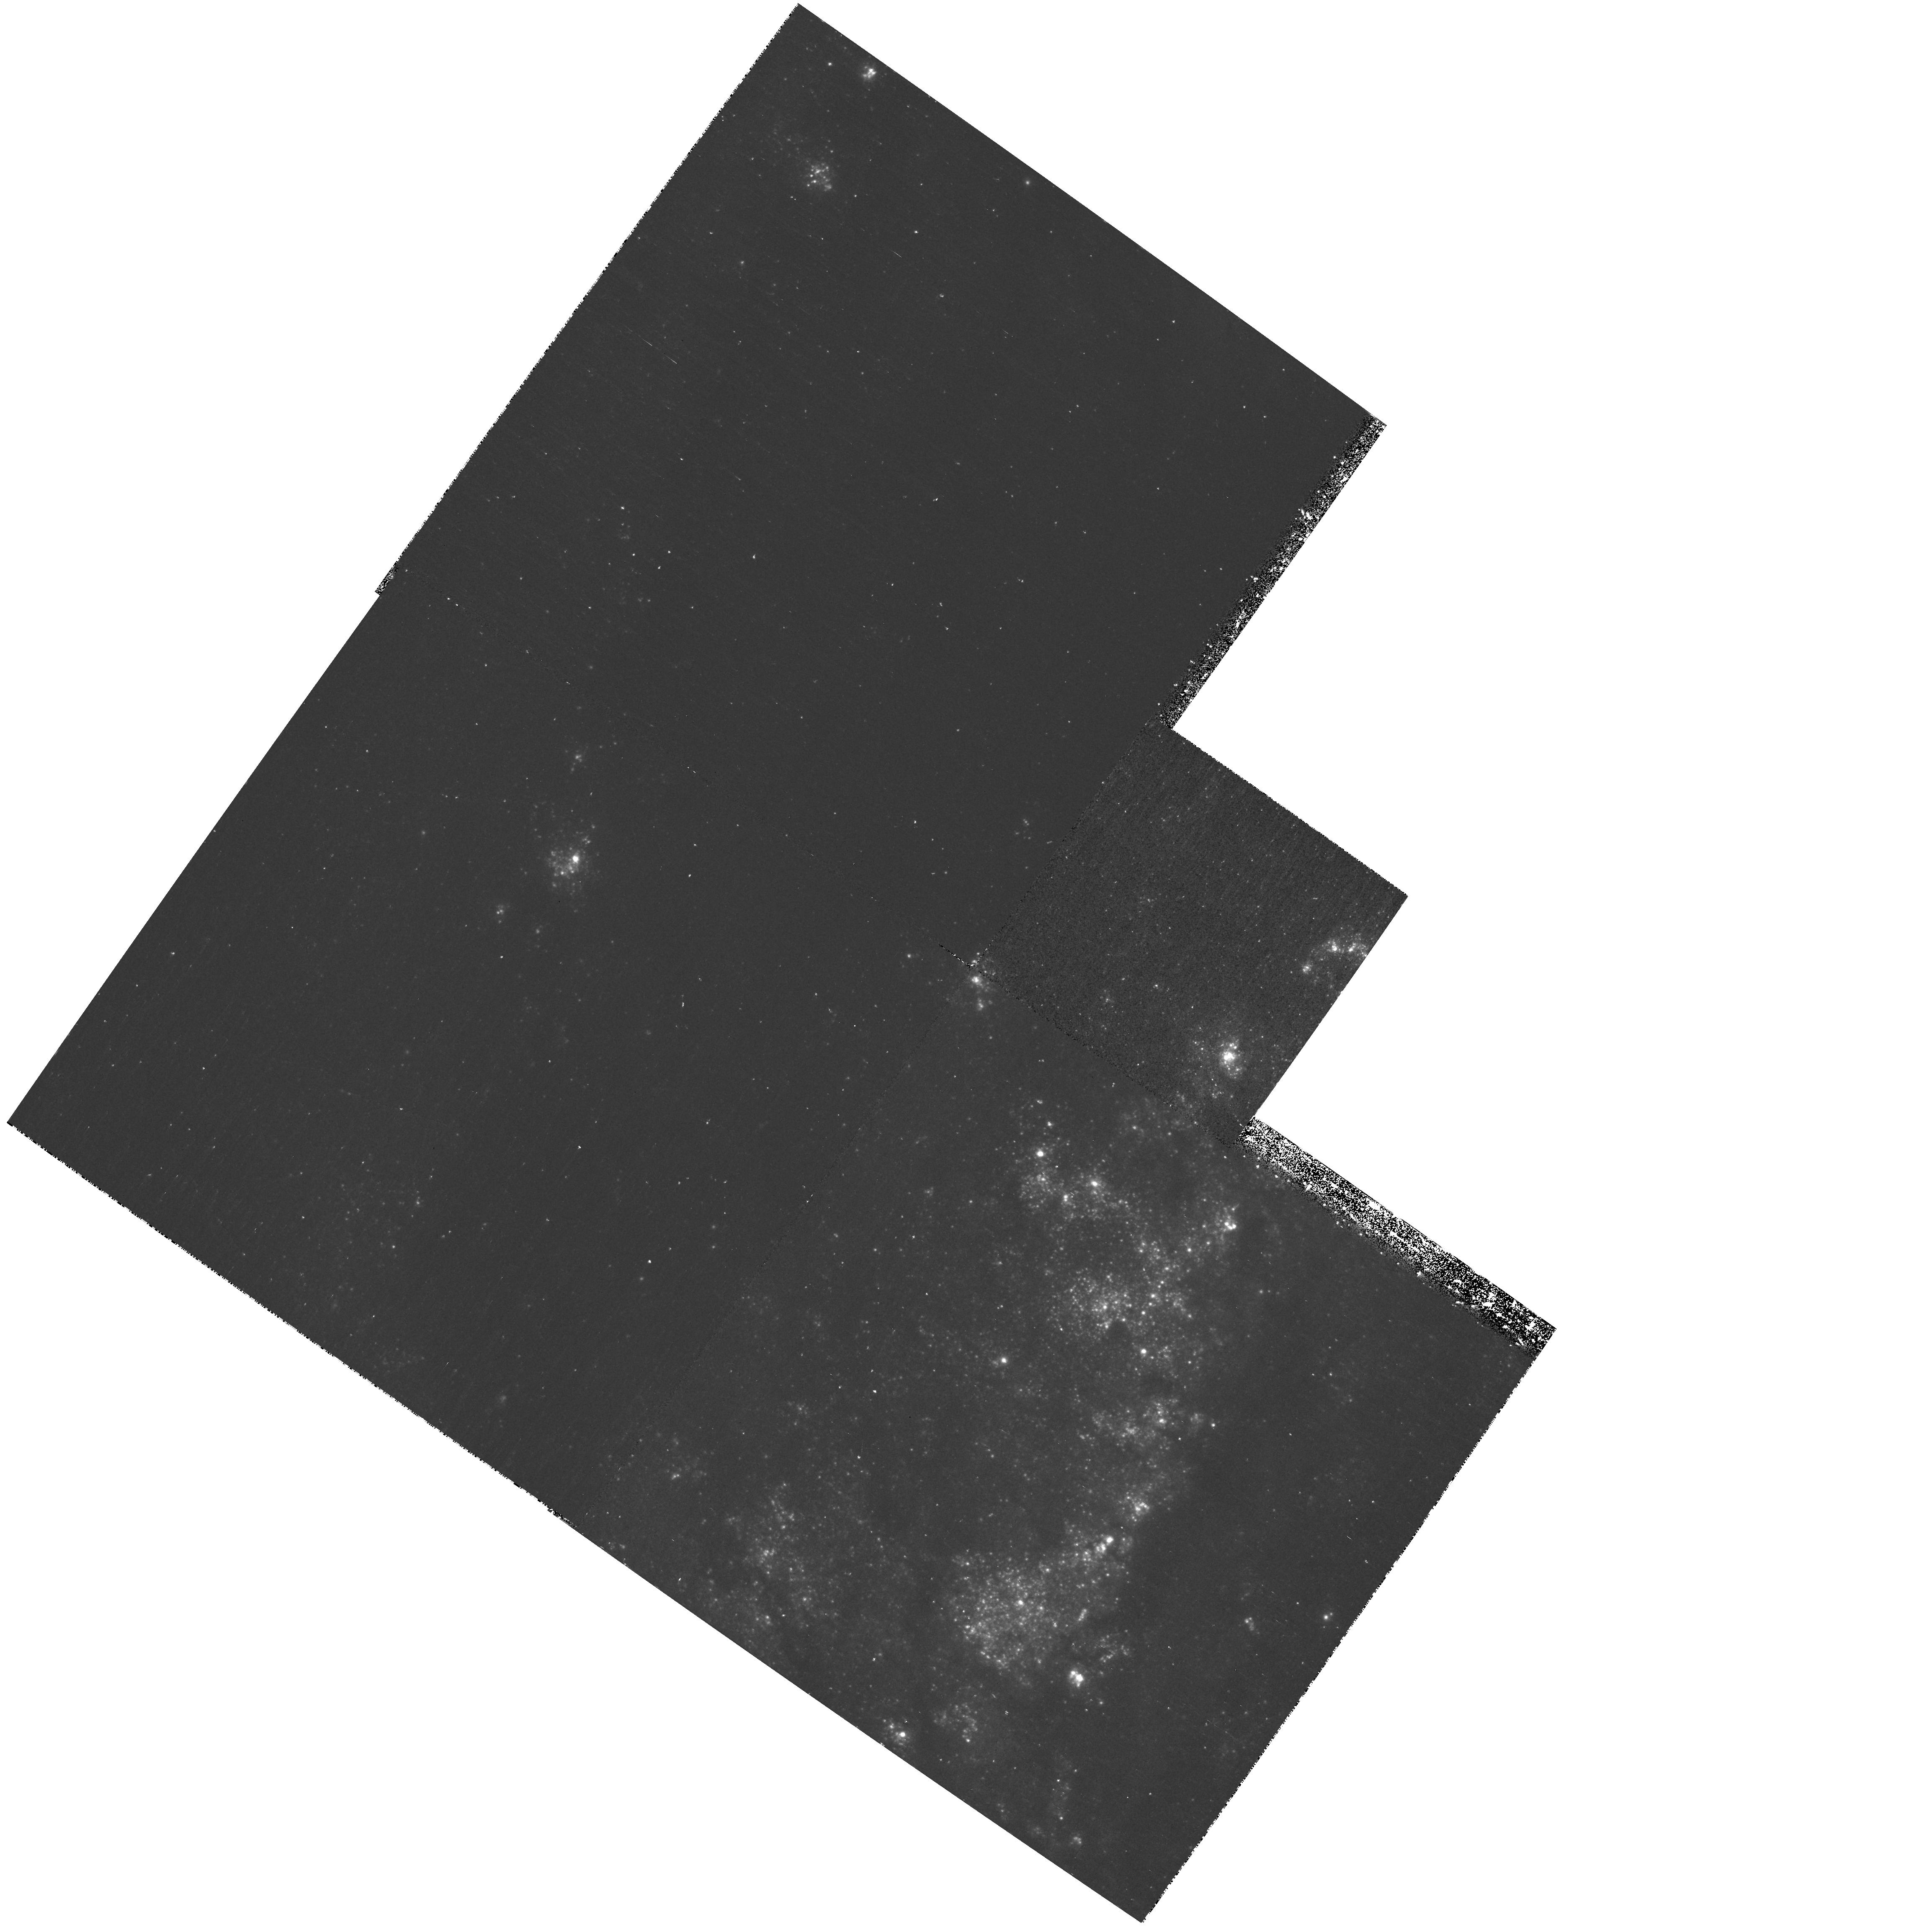
Target: M51-WFPC2-POS2. Instrument: WFPC2/PC. Filter: F336W. Exposure: 43 min. Observation ID: hst_10501_02_wfpc2_pc_f336w_u9ga02

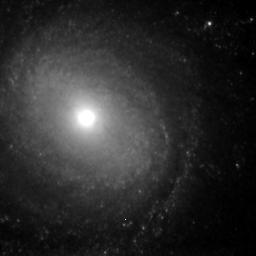
Target: M51-NIC-POS2. Instrument: NICMOS/NIC3. Filter: F160W. Exposure: 2 h. Observation ID: n9ga08010

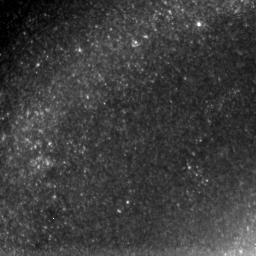
Target: M51-NIC-POS3. Instrument: NICMOS/NIC3. Filter: F160W. Exposure: 2.2 h. Observation ID: n9ga09010

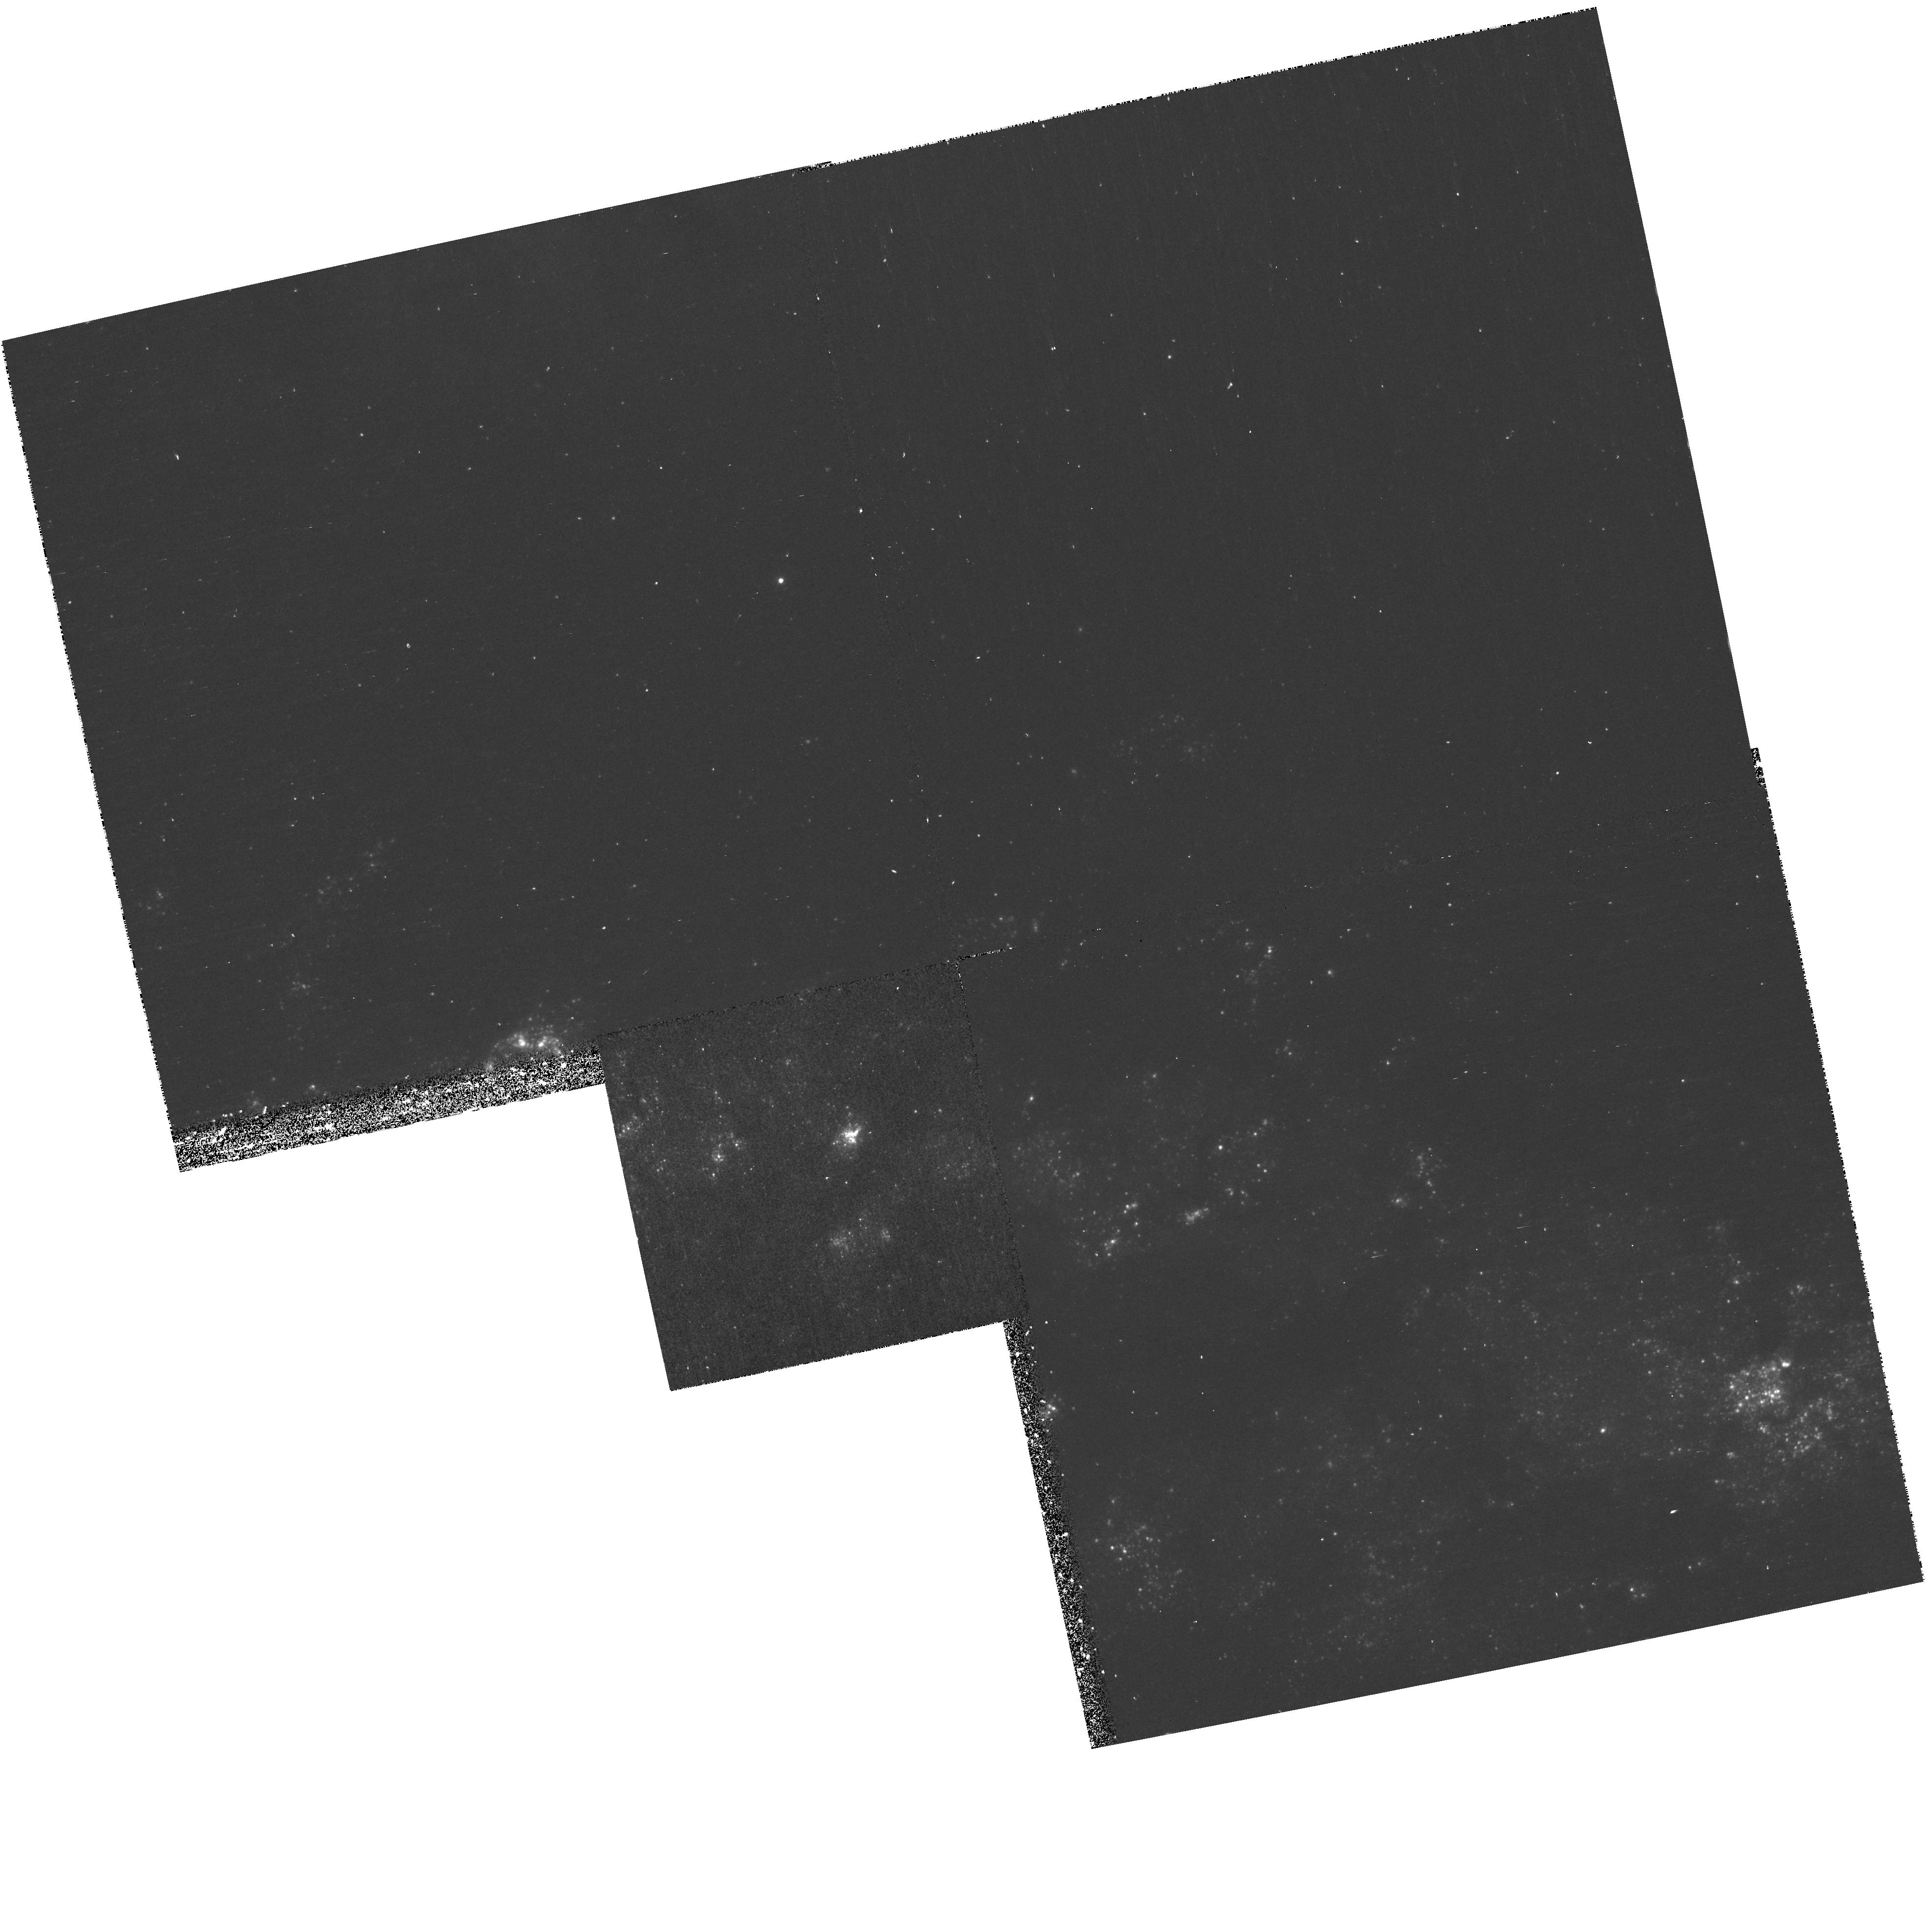
Target: M51-WFPC2-POS3-COPY. Instrument: WFPC2/PC. Filter: F336W. Exposure: 40 min. Observation ID: hst_10501_53_wfpc2_pc_f336w_u9ga53

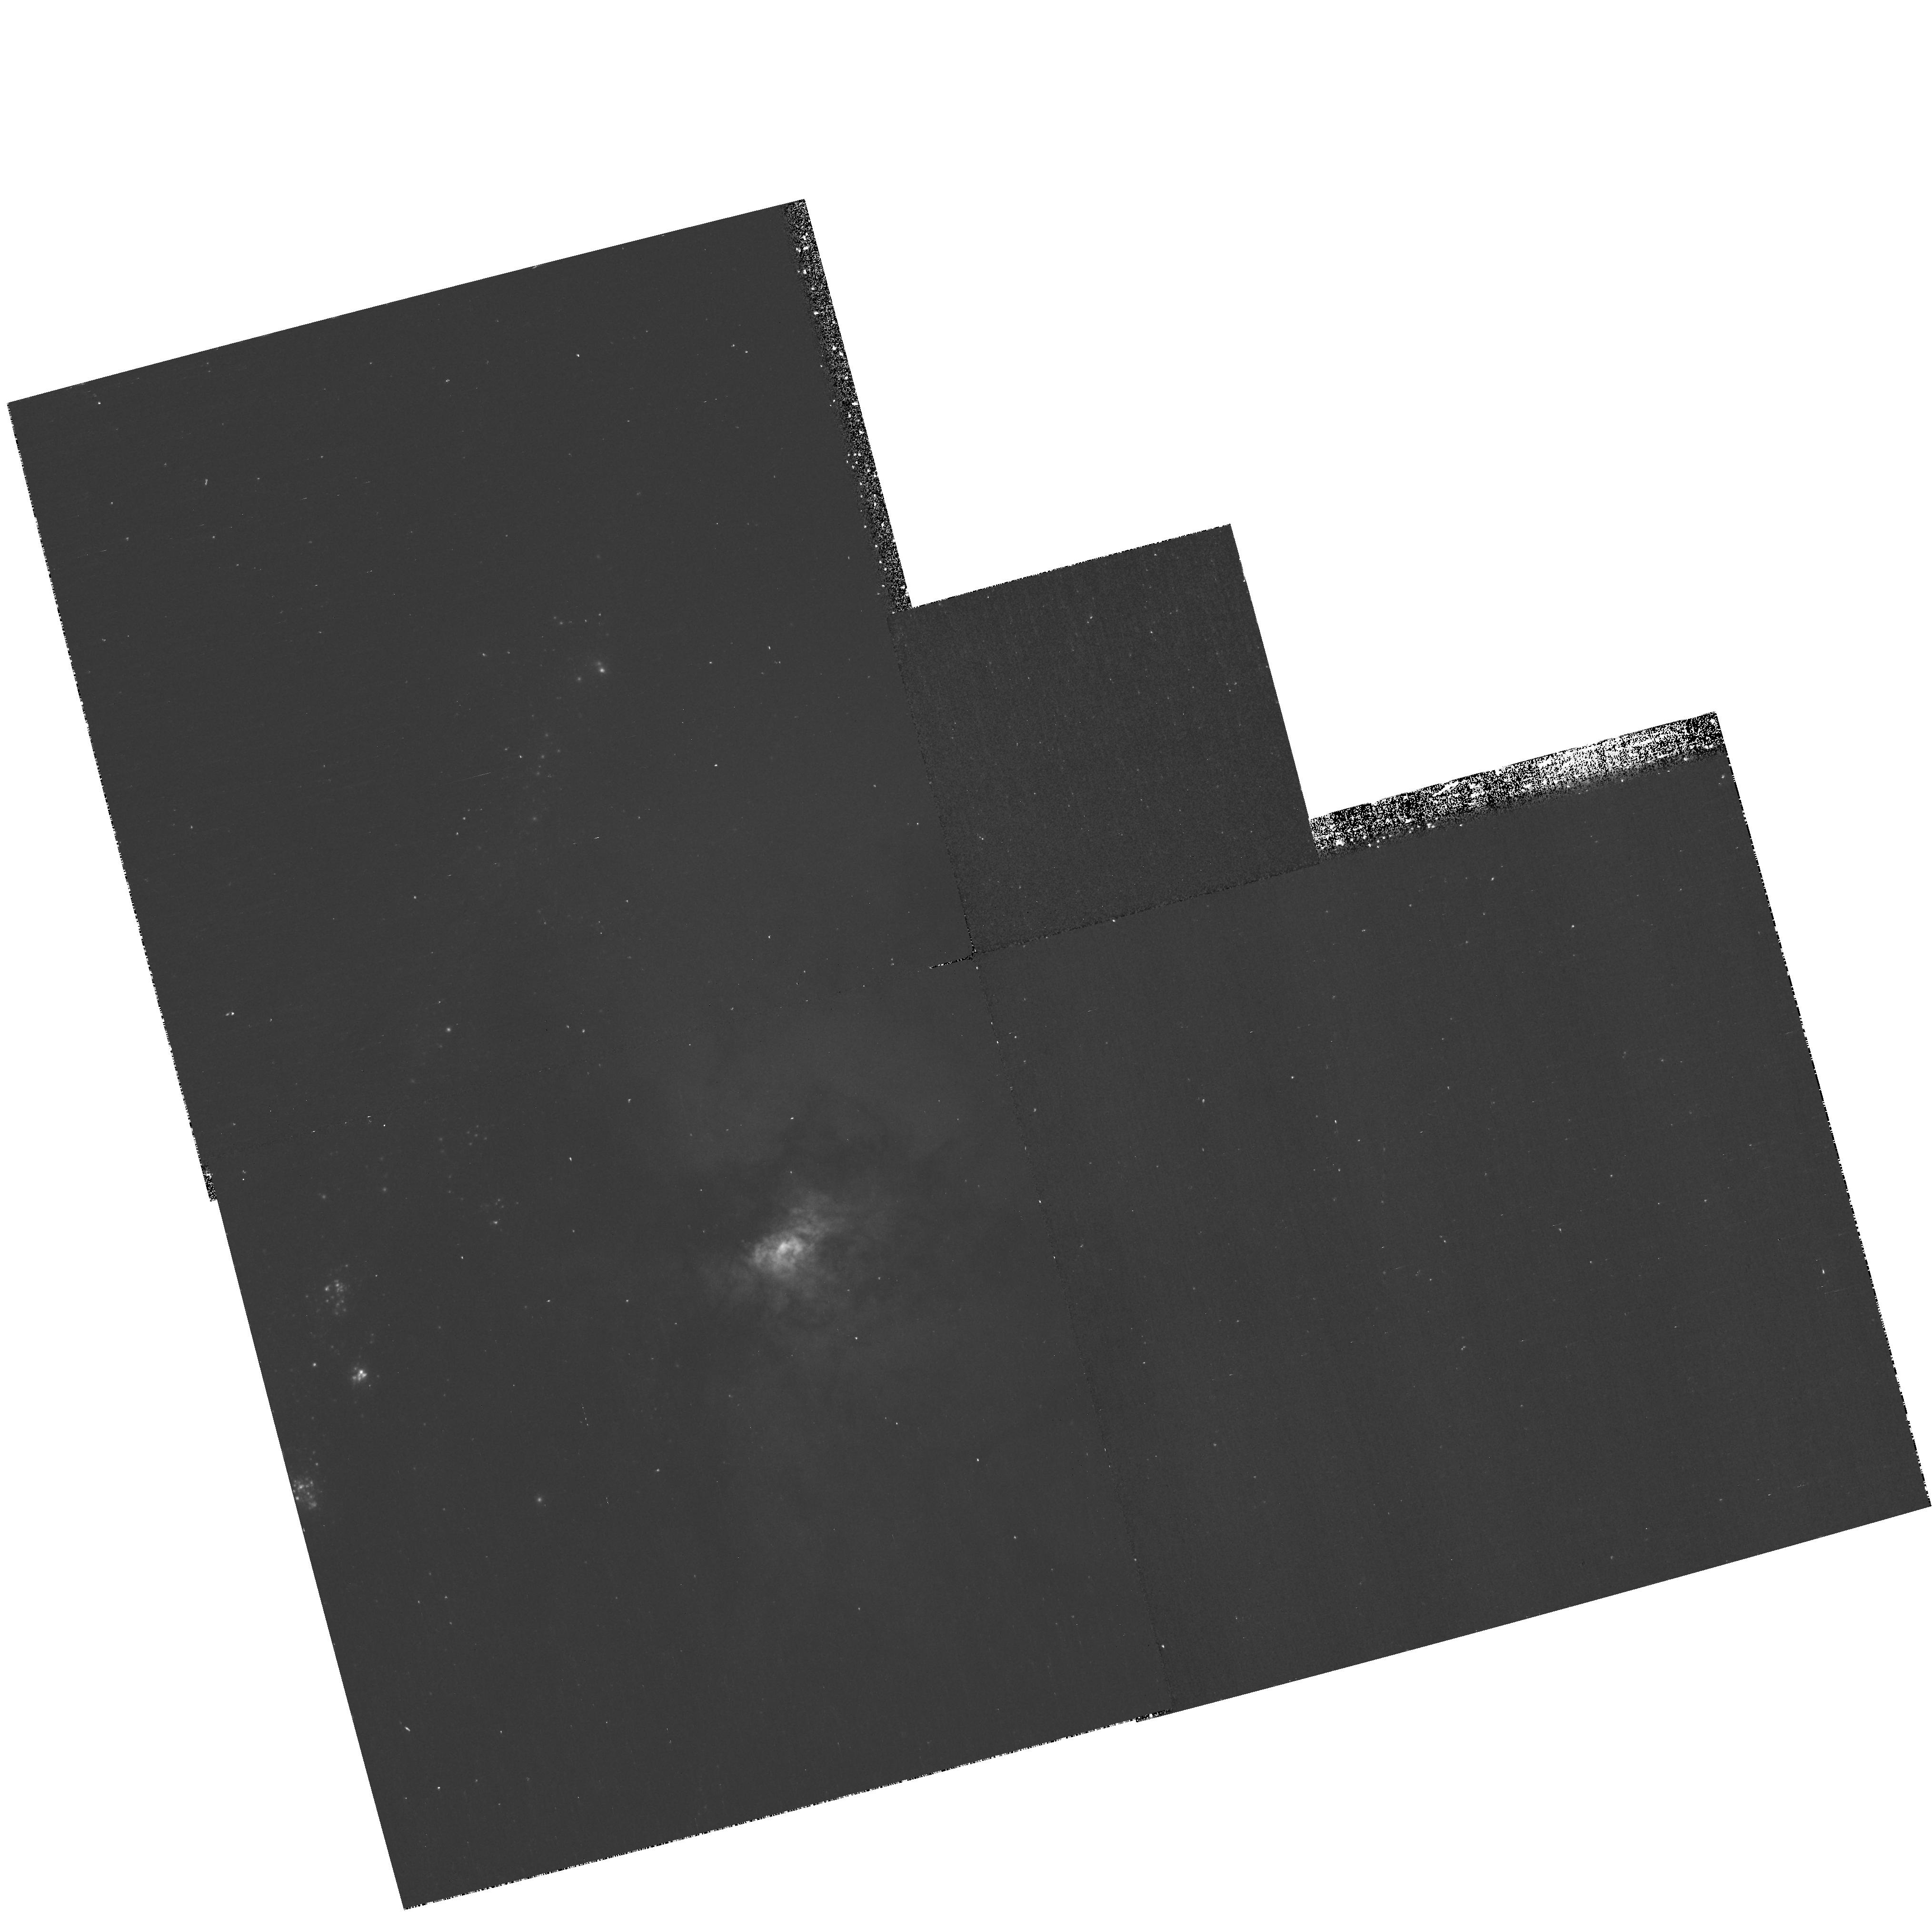
Target: M51-WFPC2-POS1. Instrument: WFPC2/PC. Filter: F336W. Exposure: 43 min. Observation ID: hst_10501_01_wfpc2_pc_f336w_u9ga01

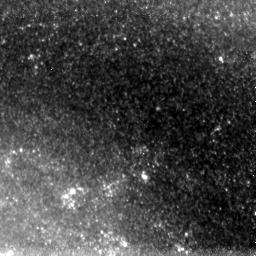
Target: M51-NIC-POS4. Instrument: NICMOS/NIC3. Filter: F160W. Exposure: 1.5 h. Observation ID: n9ga10010

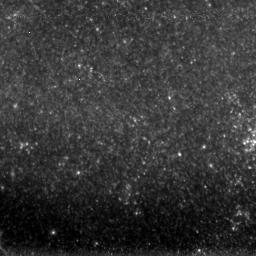
Target: M51-NIC-POS1. Instrument: NICMOS/NIC3. Filter: F160W. Exposure: 2.2 h. Observation ID: n9ga07010

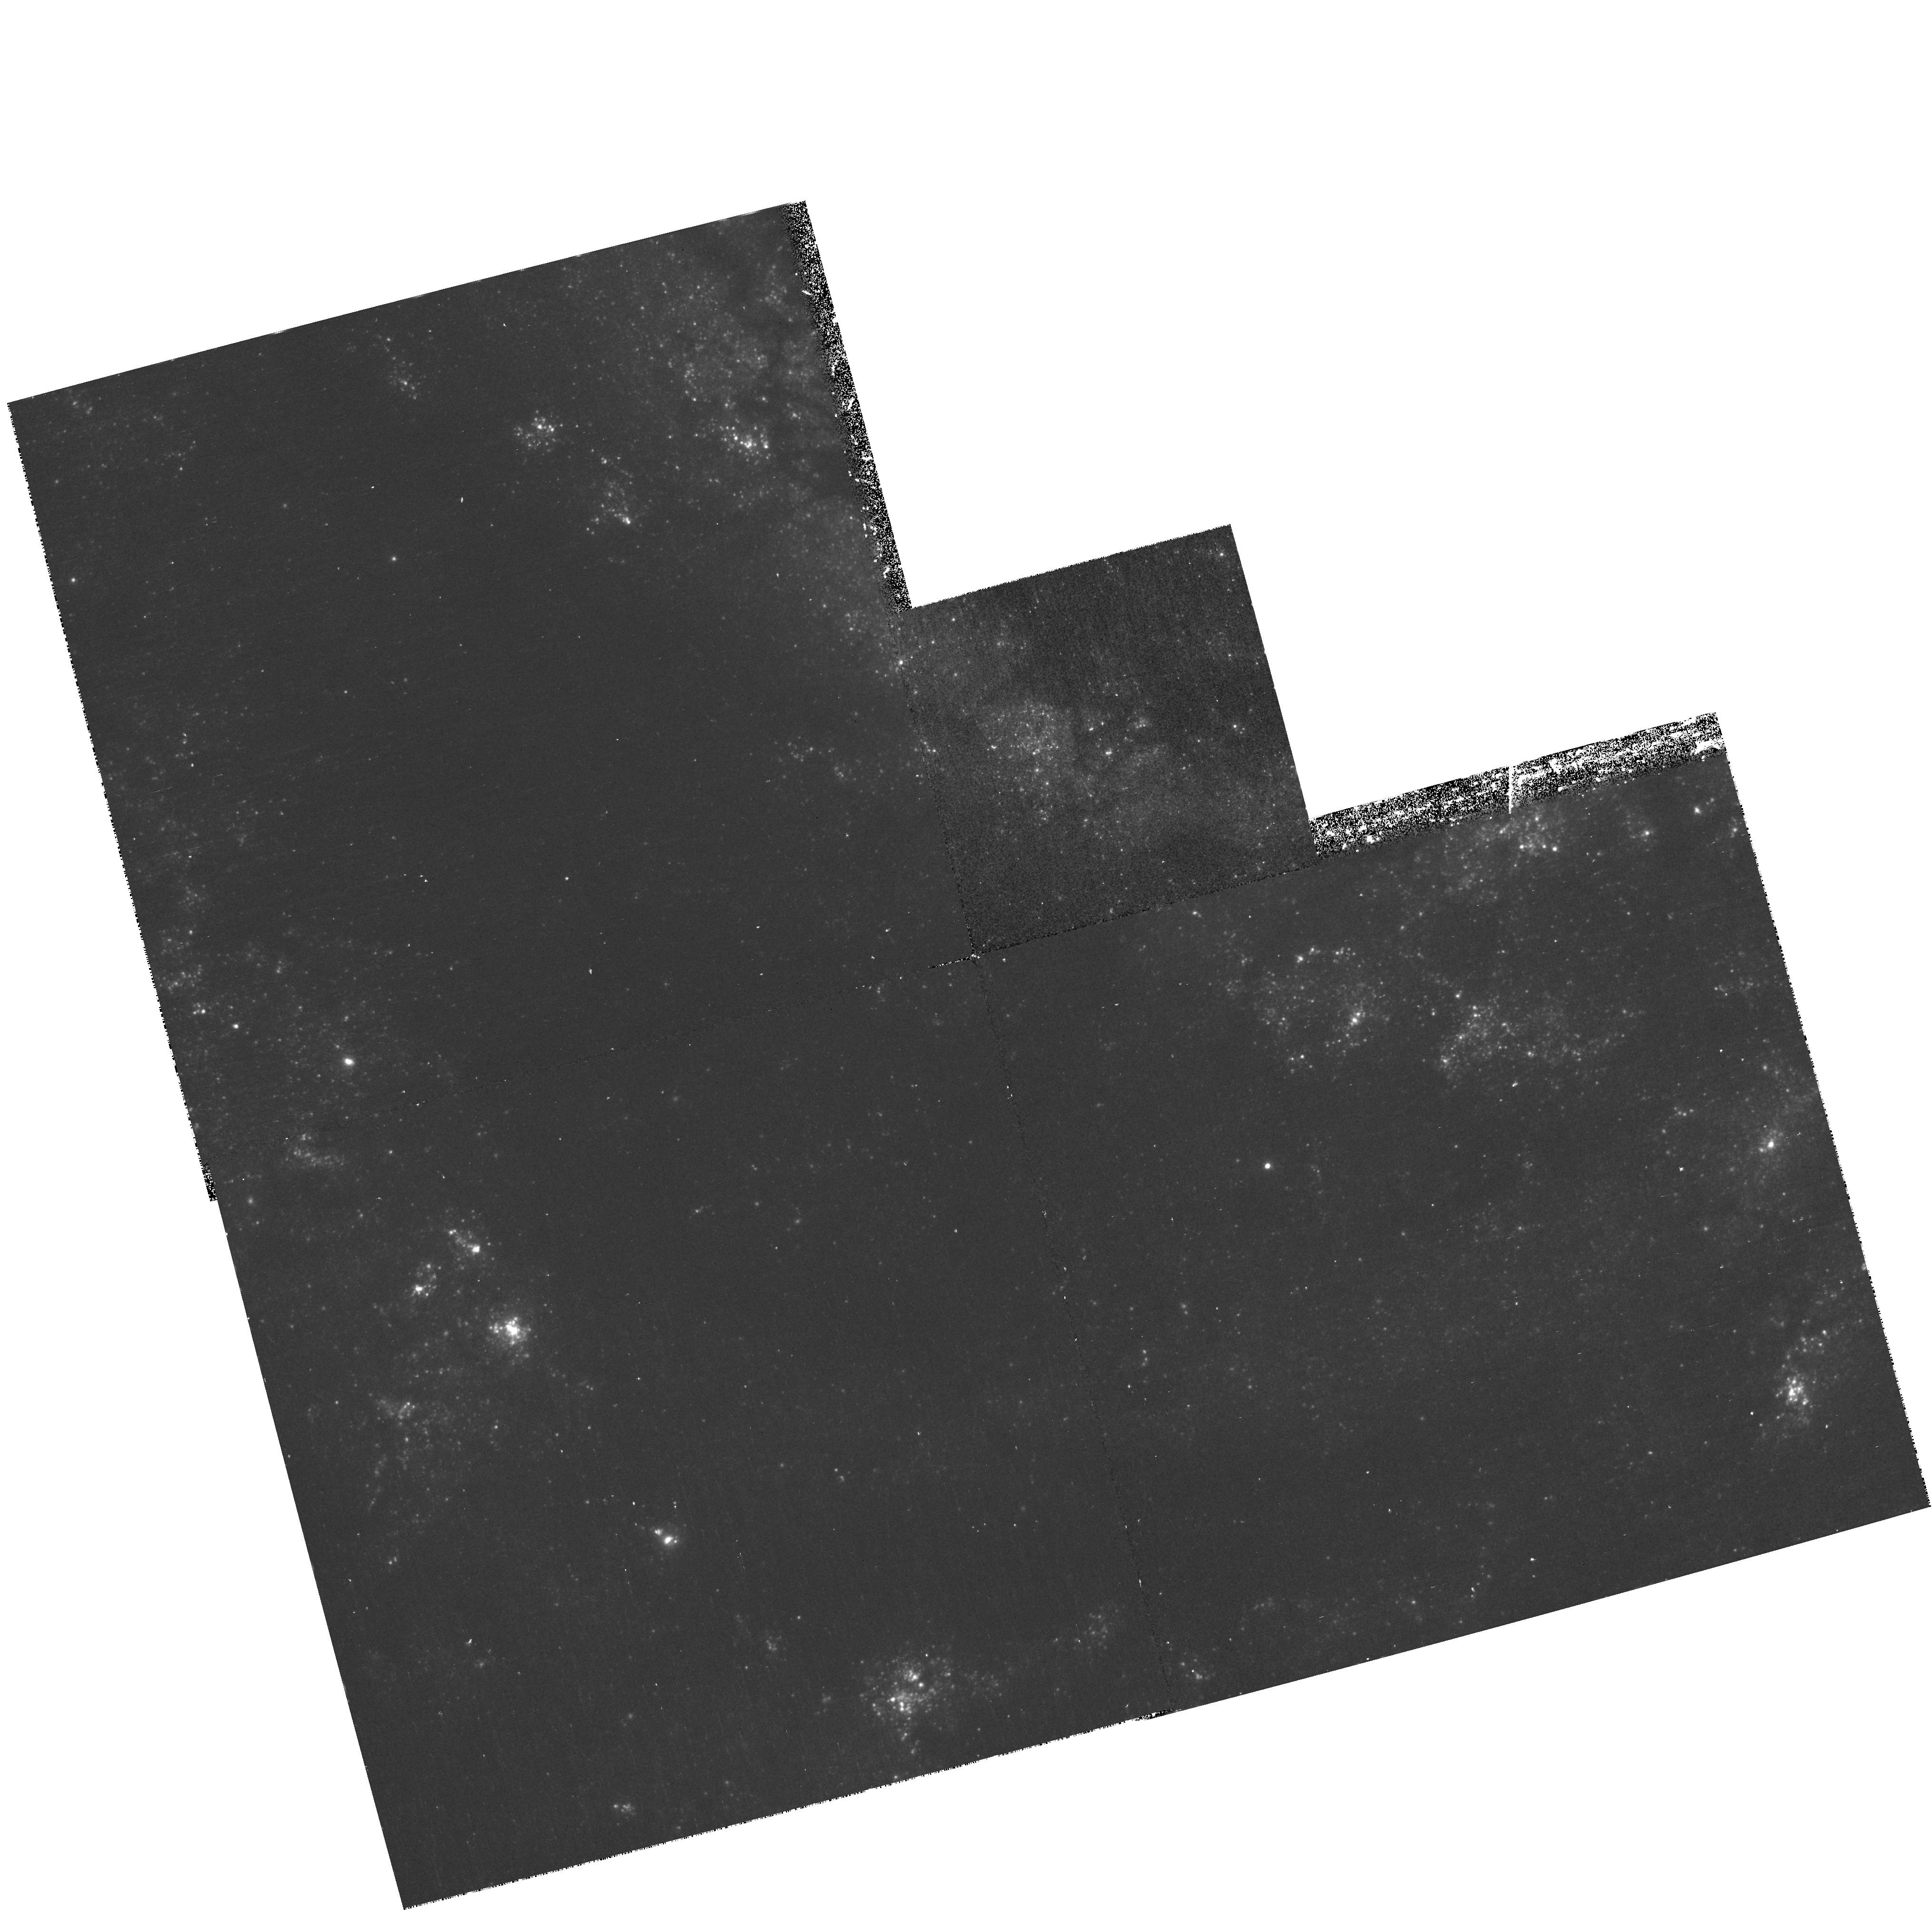
Target: M51-WFPC2-POS5. Instrument: WFPC2/PC. Filter: F336W. Exposure: 43 min. Observation ID: hst_10501_05_wfpc2_pc_f336w_u9ga05

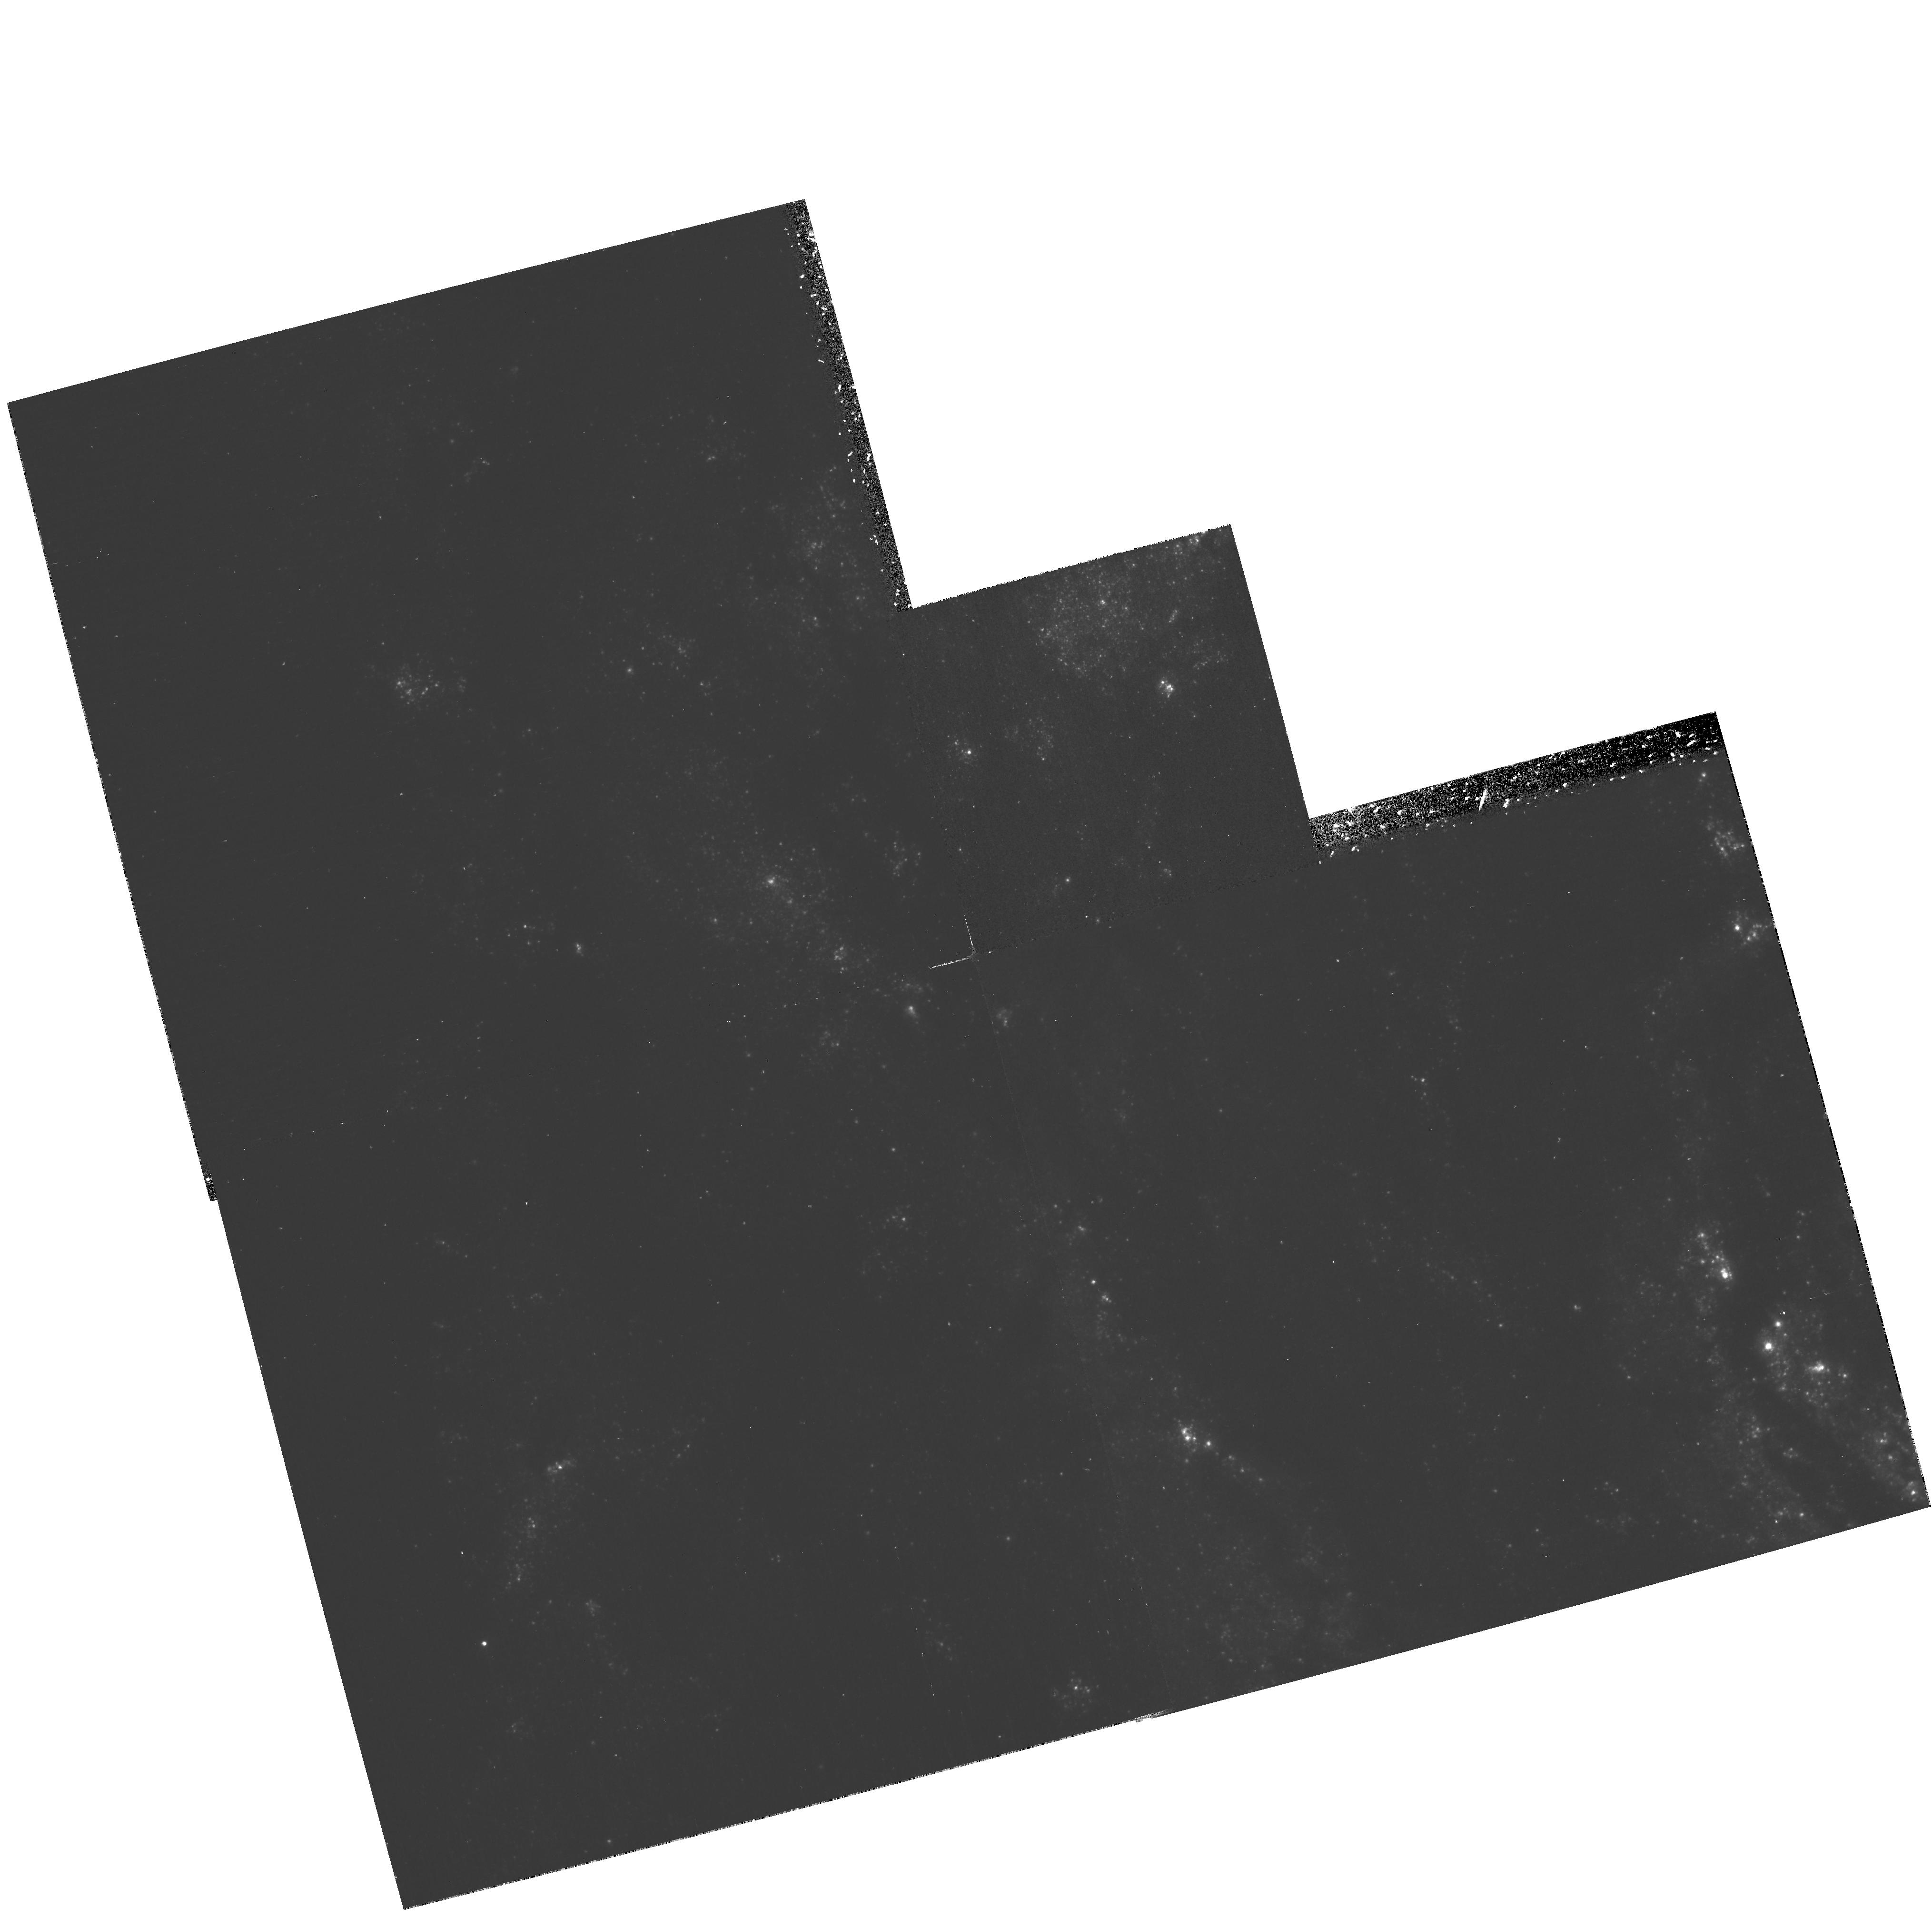
Target: M51-WFPC2-POS4. Instrument: WFPC2/PC. Filter: F336W. Exposure: 43 min. Observation ID: hst_10501_04_wfpc2_pc_f336w_u9ga04

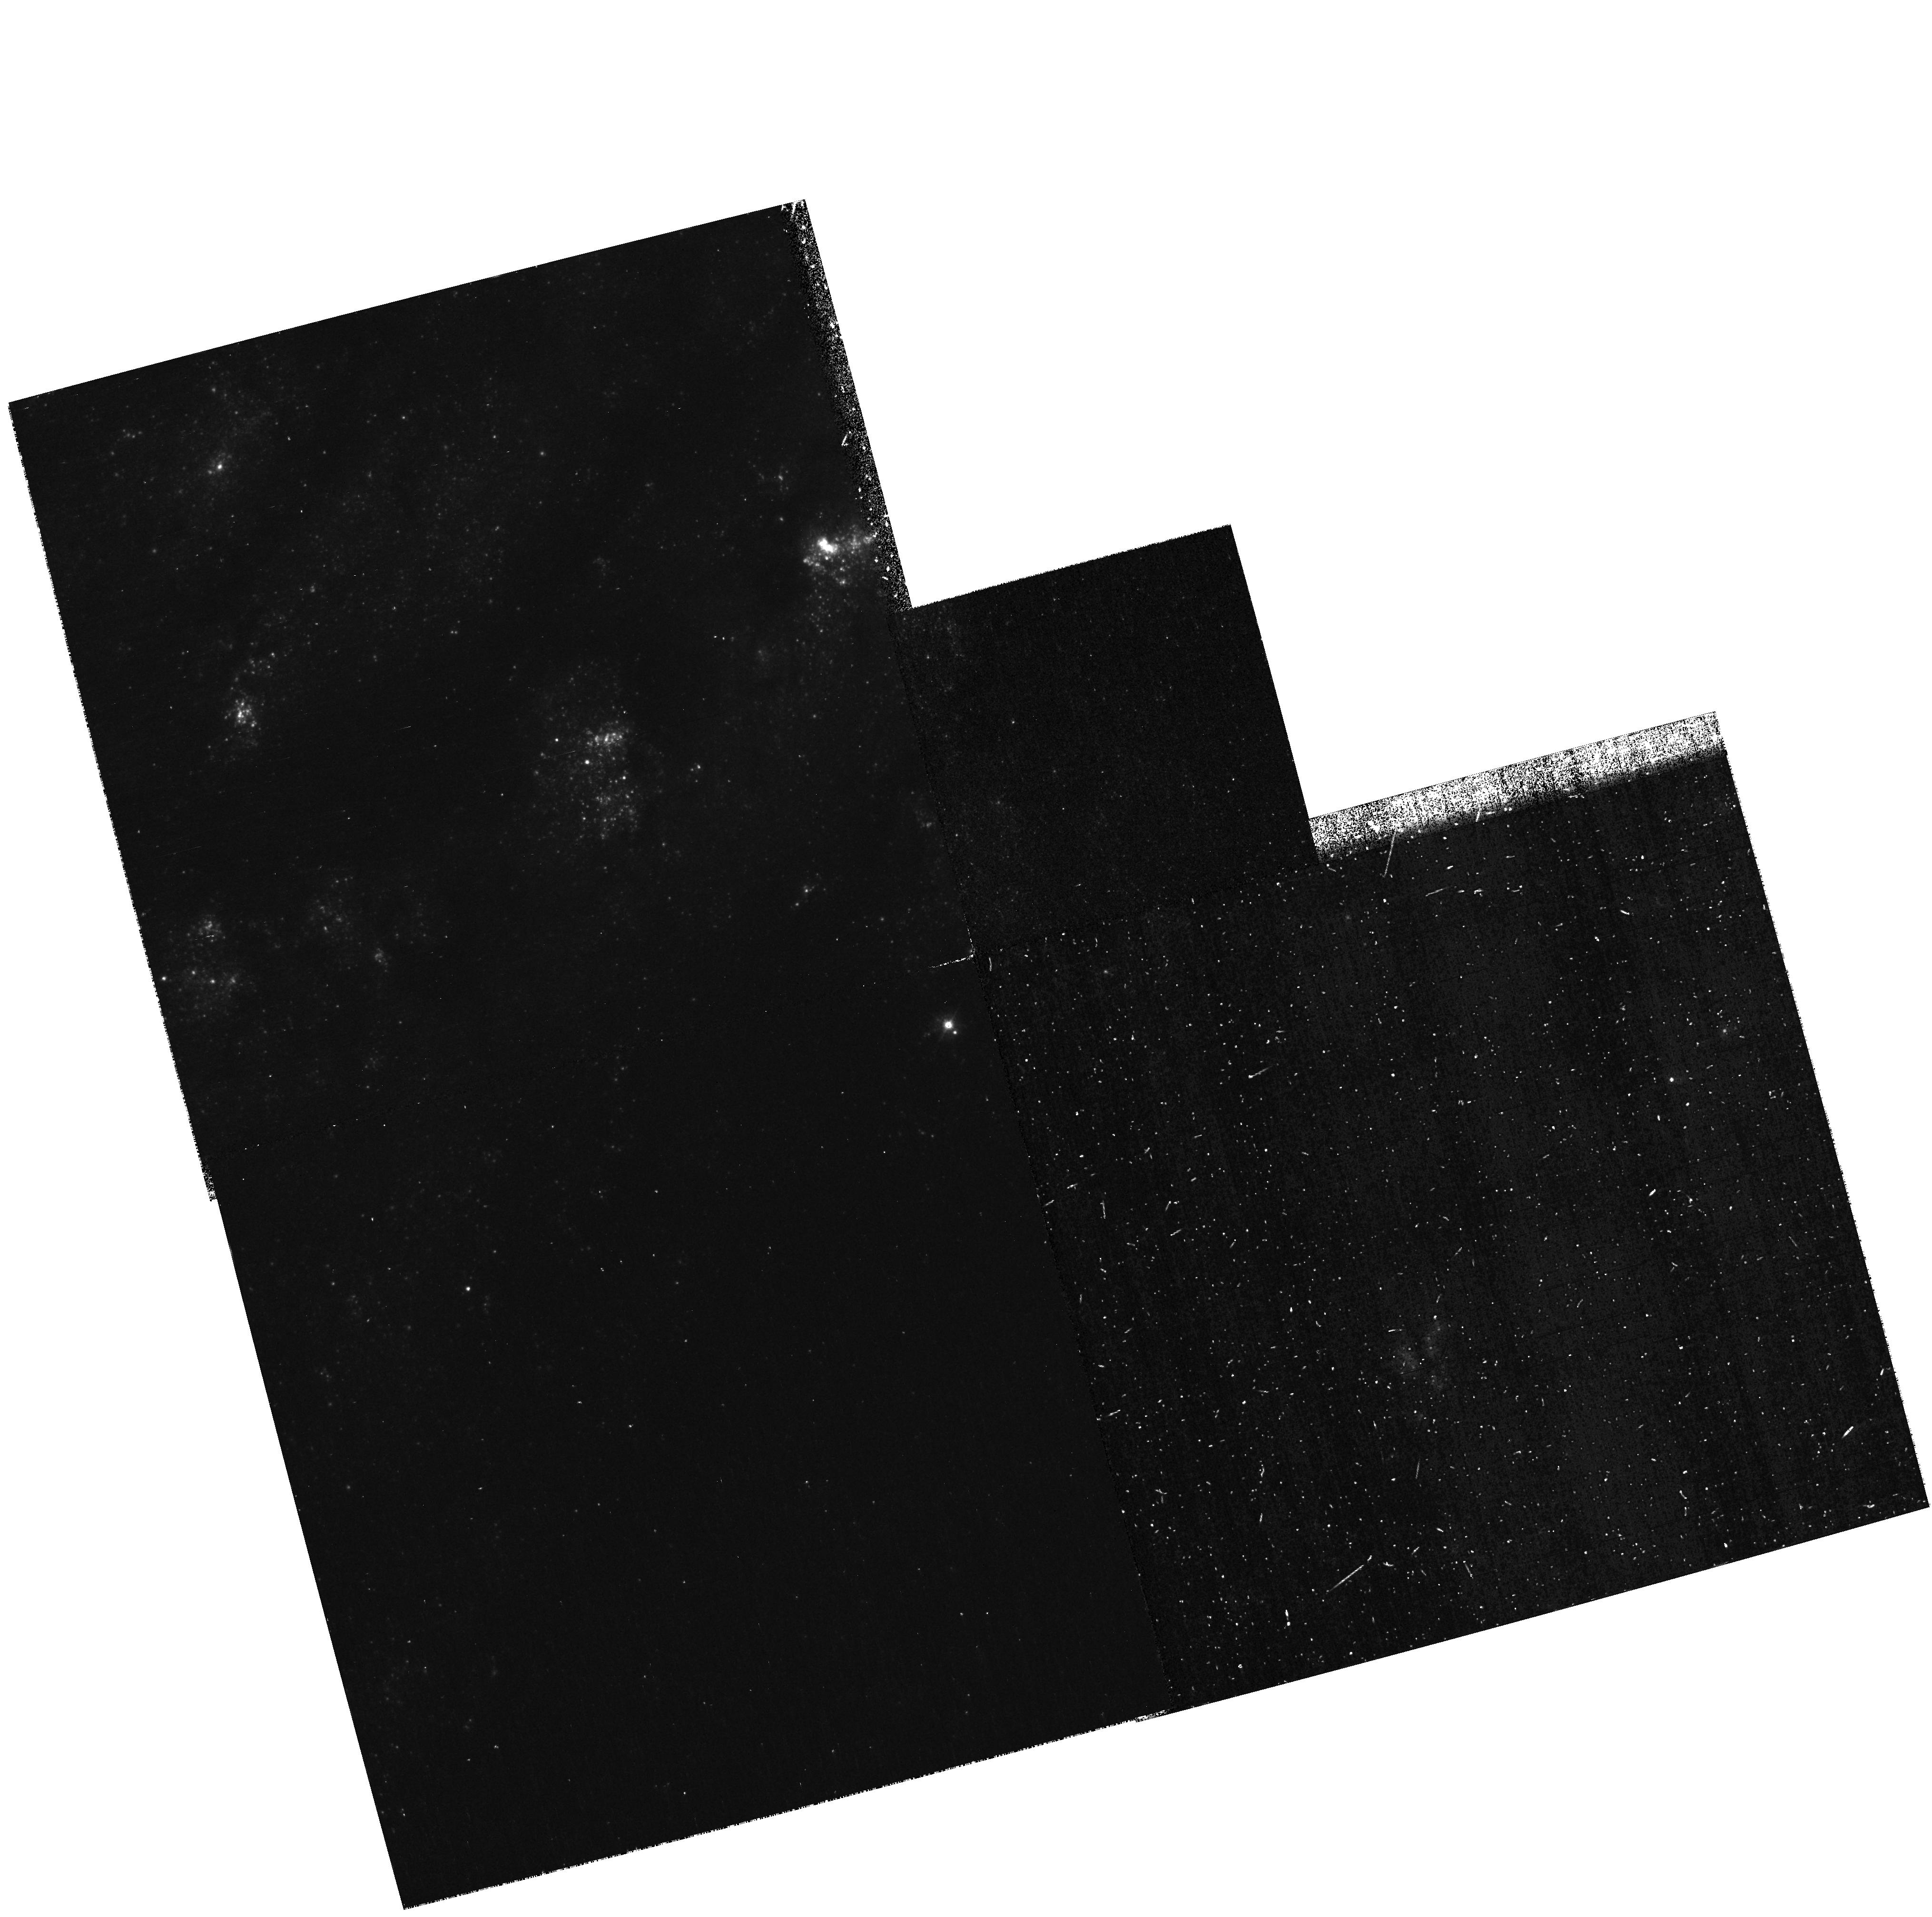
Target: M51-WFPC2-POS6. Instrument: WFPC2/PC. Filter: F336W. Exposure: 43 min. Observation ID: hst_10501_06_wfpc2_pc_f336w_u9ga06

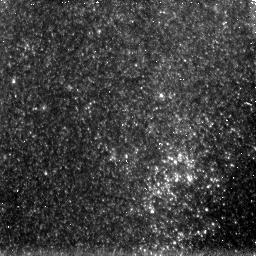
Target: M51-NIC-POS2. Instrument: NICMOS/NIC3. Filter: F160W. Exposure: 6 min. Observation ID: n9gaa8010

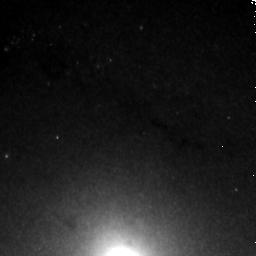
Target: M51-NIC-POS4. Instrument: NICMOS/NIC3. Filter: F160W. Exposure: 43 min. Observation ID: n9gaa0010

Extending the Heritage: Clusters, Dust, and Star Formation in M51 (PI: Chandar, Rupali)

Strongly interacting systems in the Local Universe offer the opportunity to investigate the modality of star formation under dynamical conditions more typical of the intermediate redshift Universe (z~0.5-1), at an exquisite resolution unmatched by distant galaxies. M51 is one such system. Most recently, the Hubble Heritage program dedicated 24 HST orbits to obtain a 3X2 ACS mosaic of M51 in BVI, and Halpha. While this is designed to produce a lovely multi-color image of this photogenic target, its scientific return will be limited for star formation studies. Hence we propose to augment these observations by obtaining WFPC2 U band and NICMOS H band primary imaging (with NICMOS Paschen alpha in parallel) of selected pointings of this interacting galaxy system. At the modest cost of 14 additional orbits, we will: (1) accurately determine the ages of the young star cluster population; (2) secure the identification of 60-70 old globular clusters; (3) search for heavily dust enshrouded stellar clusters; (4) investigate the distribution of the cluster populations as a function of location (galactocentric, arms, interarms, etc.); and (5) both remove the effects of dust and determine its properties. In addition to our specific science goals, these observations lend themselves, on their own or in synergy with data from GALEX and Spitzer, to a host of other investigations, including those on evolved diffuse stellar populations, galactic structure, and dust radiative transfer. We will thus release these data early to the community, by relinquishing part of the proprietary period.